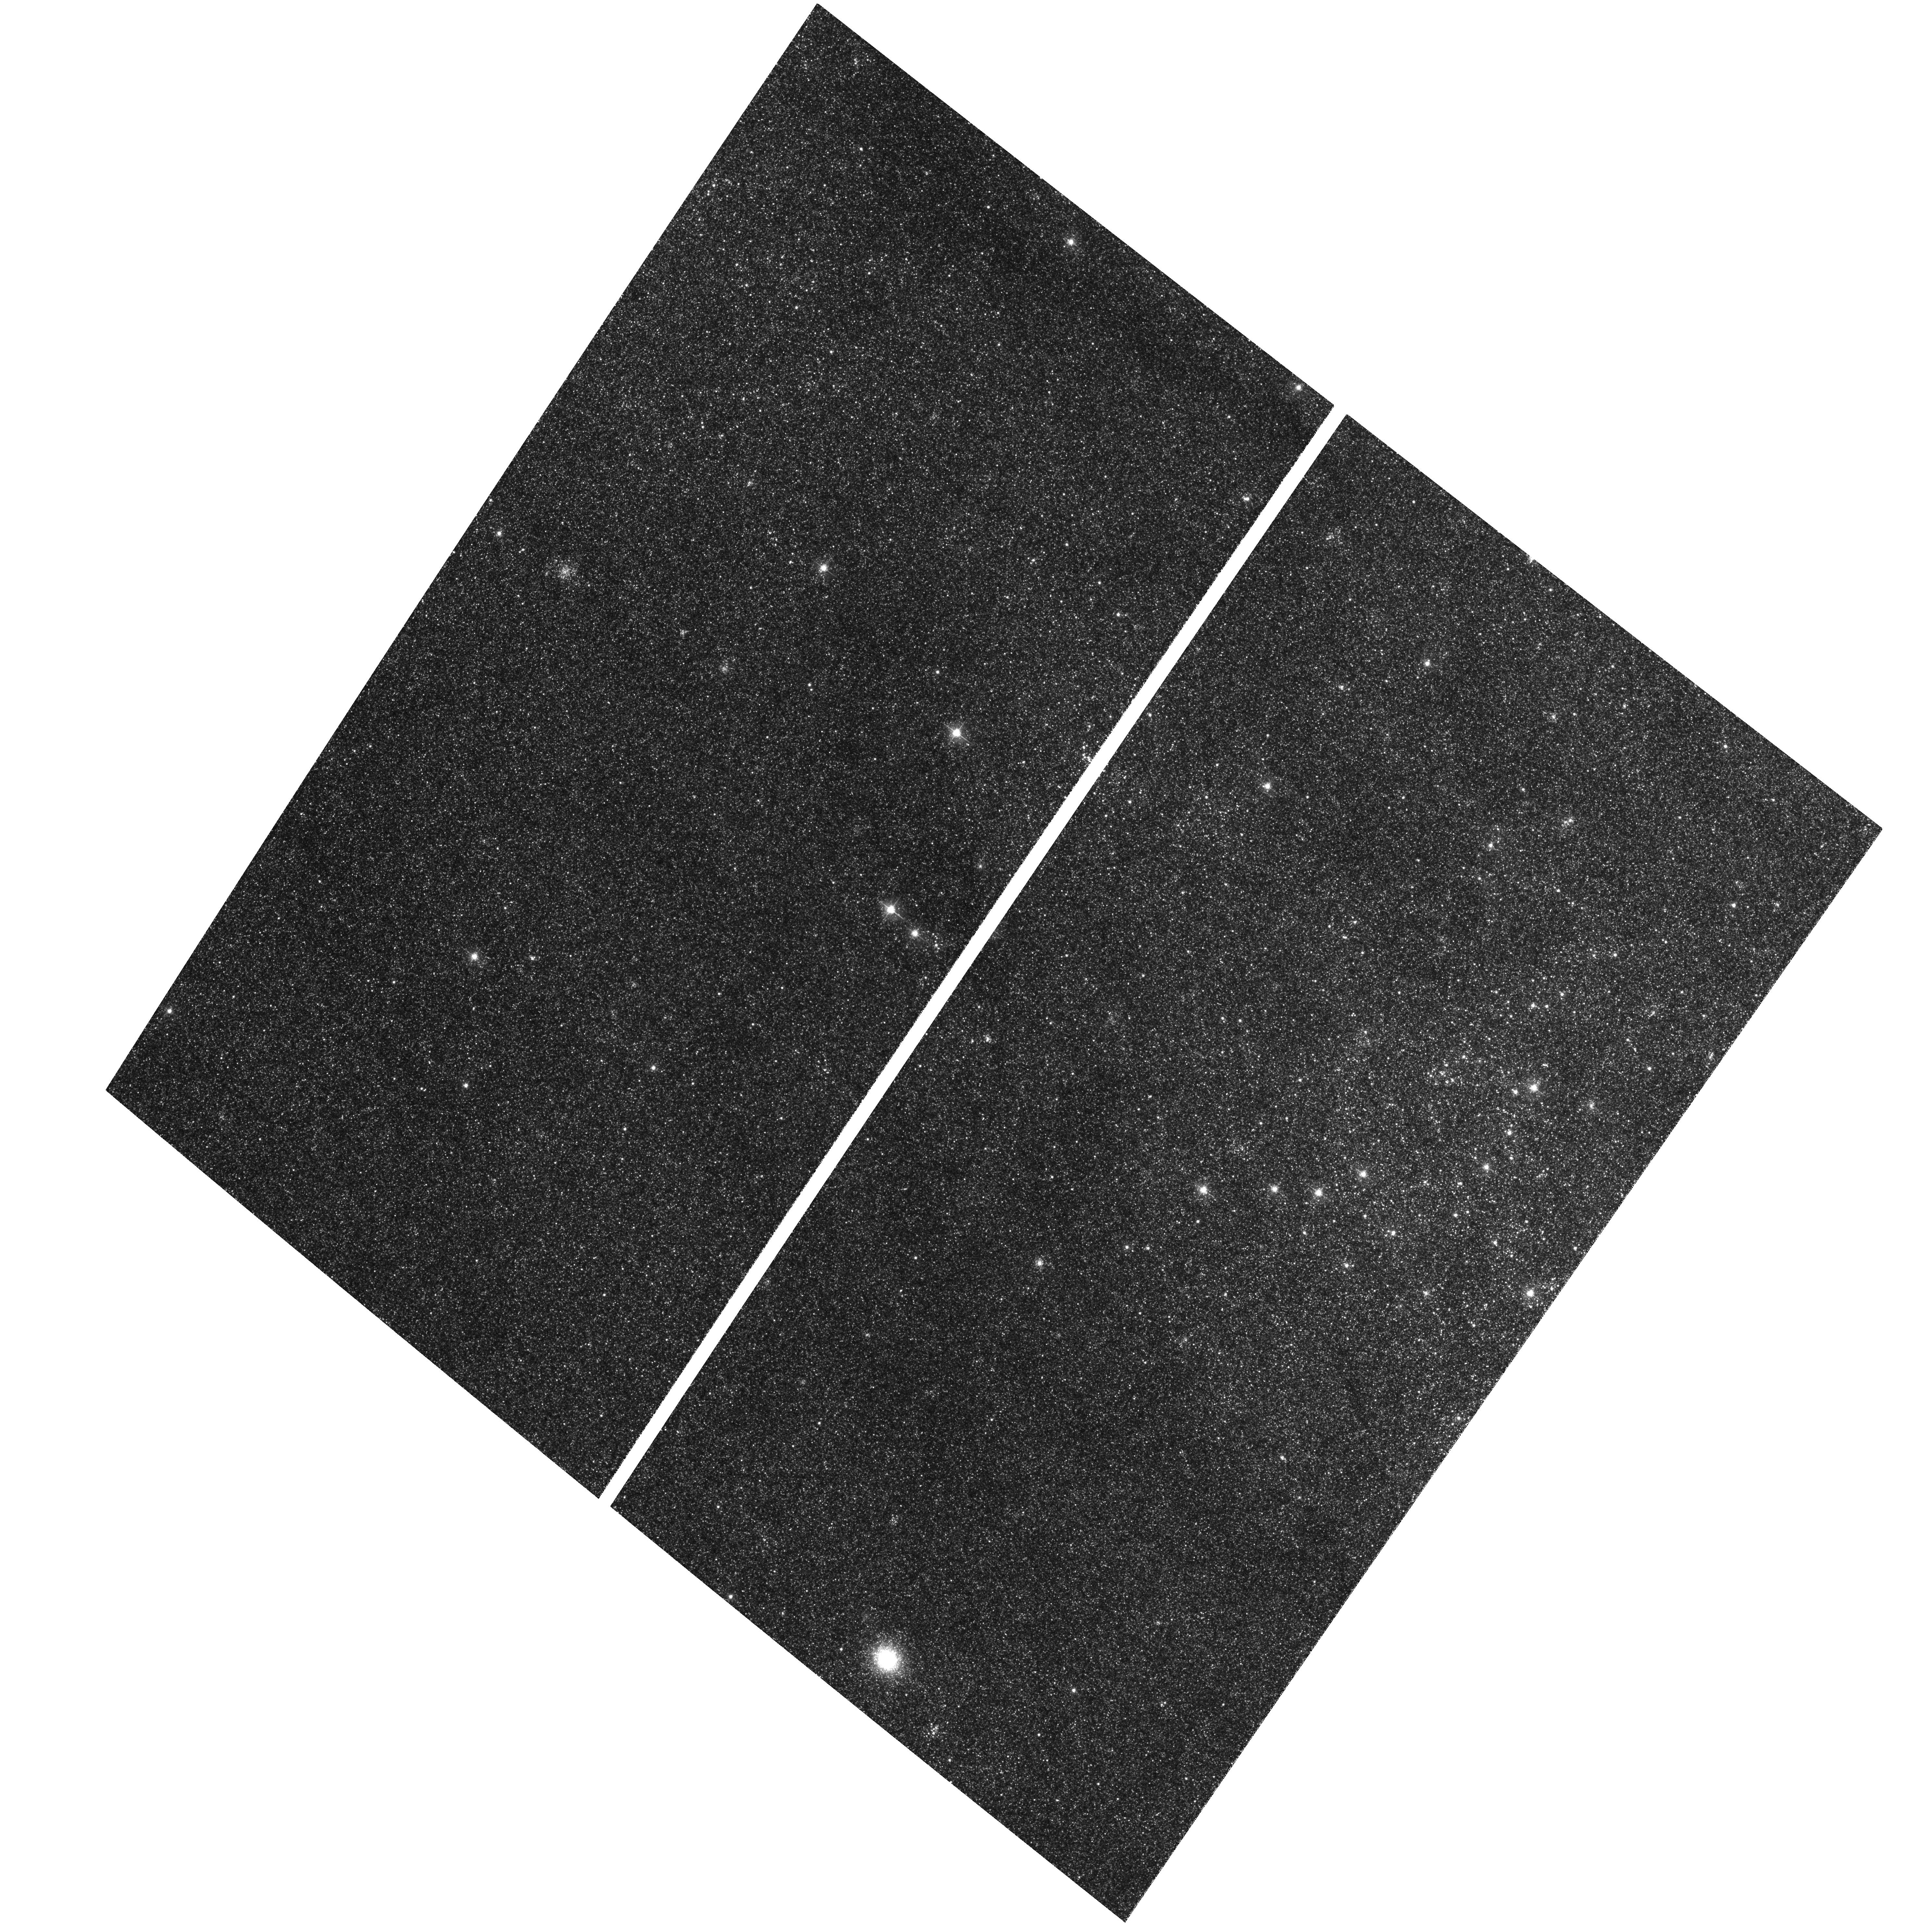
Target: M31-B14-F04-WFC
Instrument: ACS/WFC
Filter: F475W
Exposure: 32 min
Observation ID: hst_12072_01_acs_wfc_f475w_jbf901

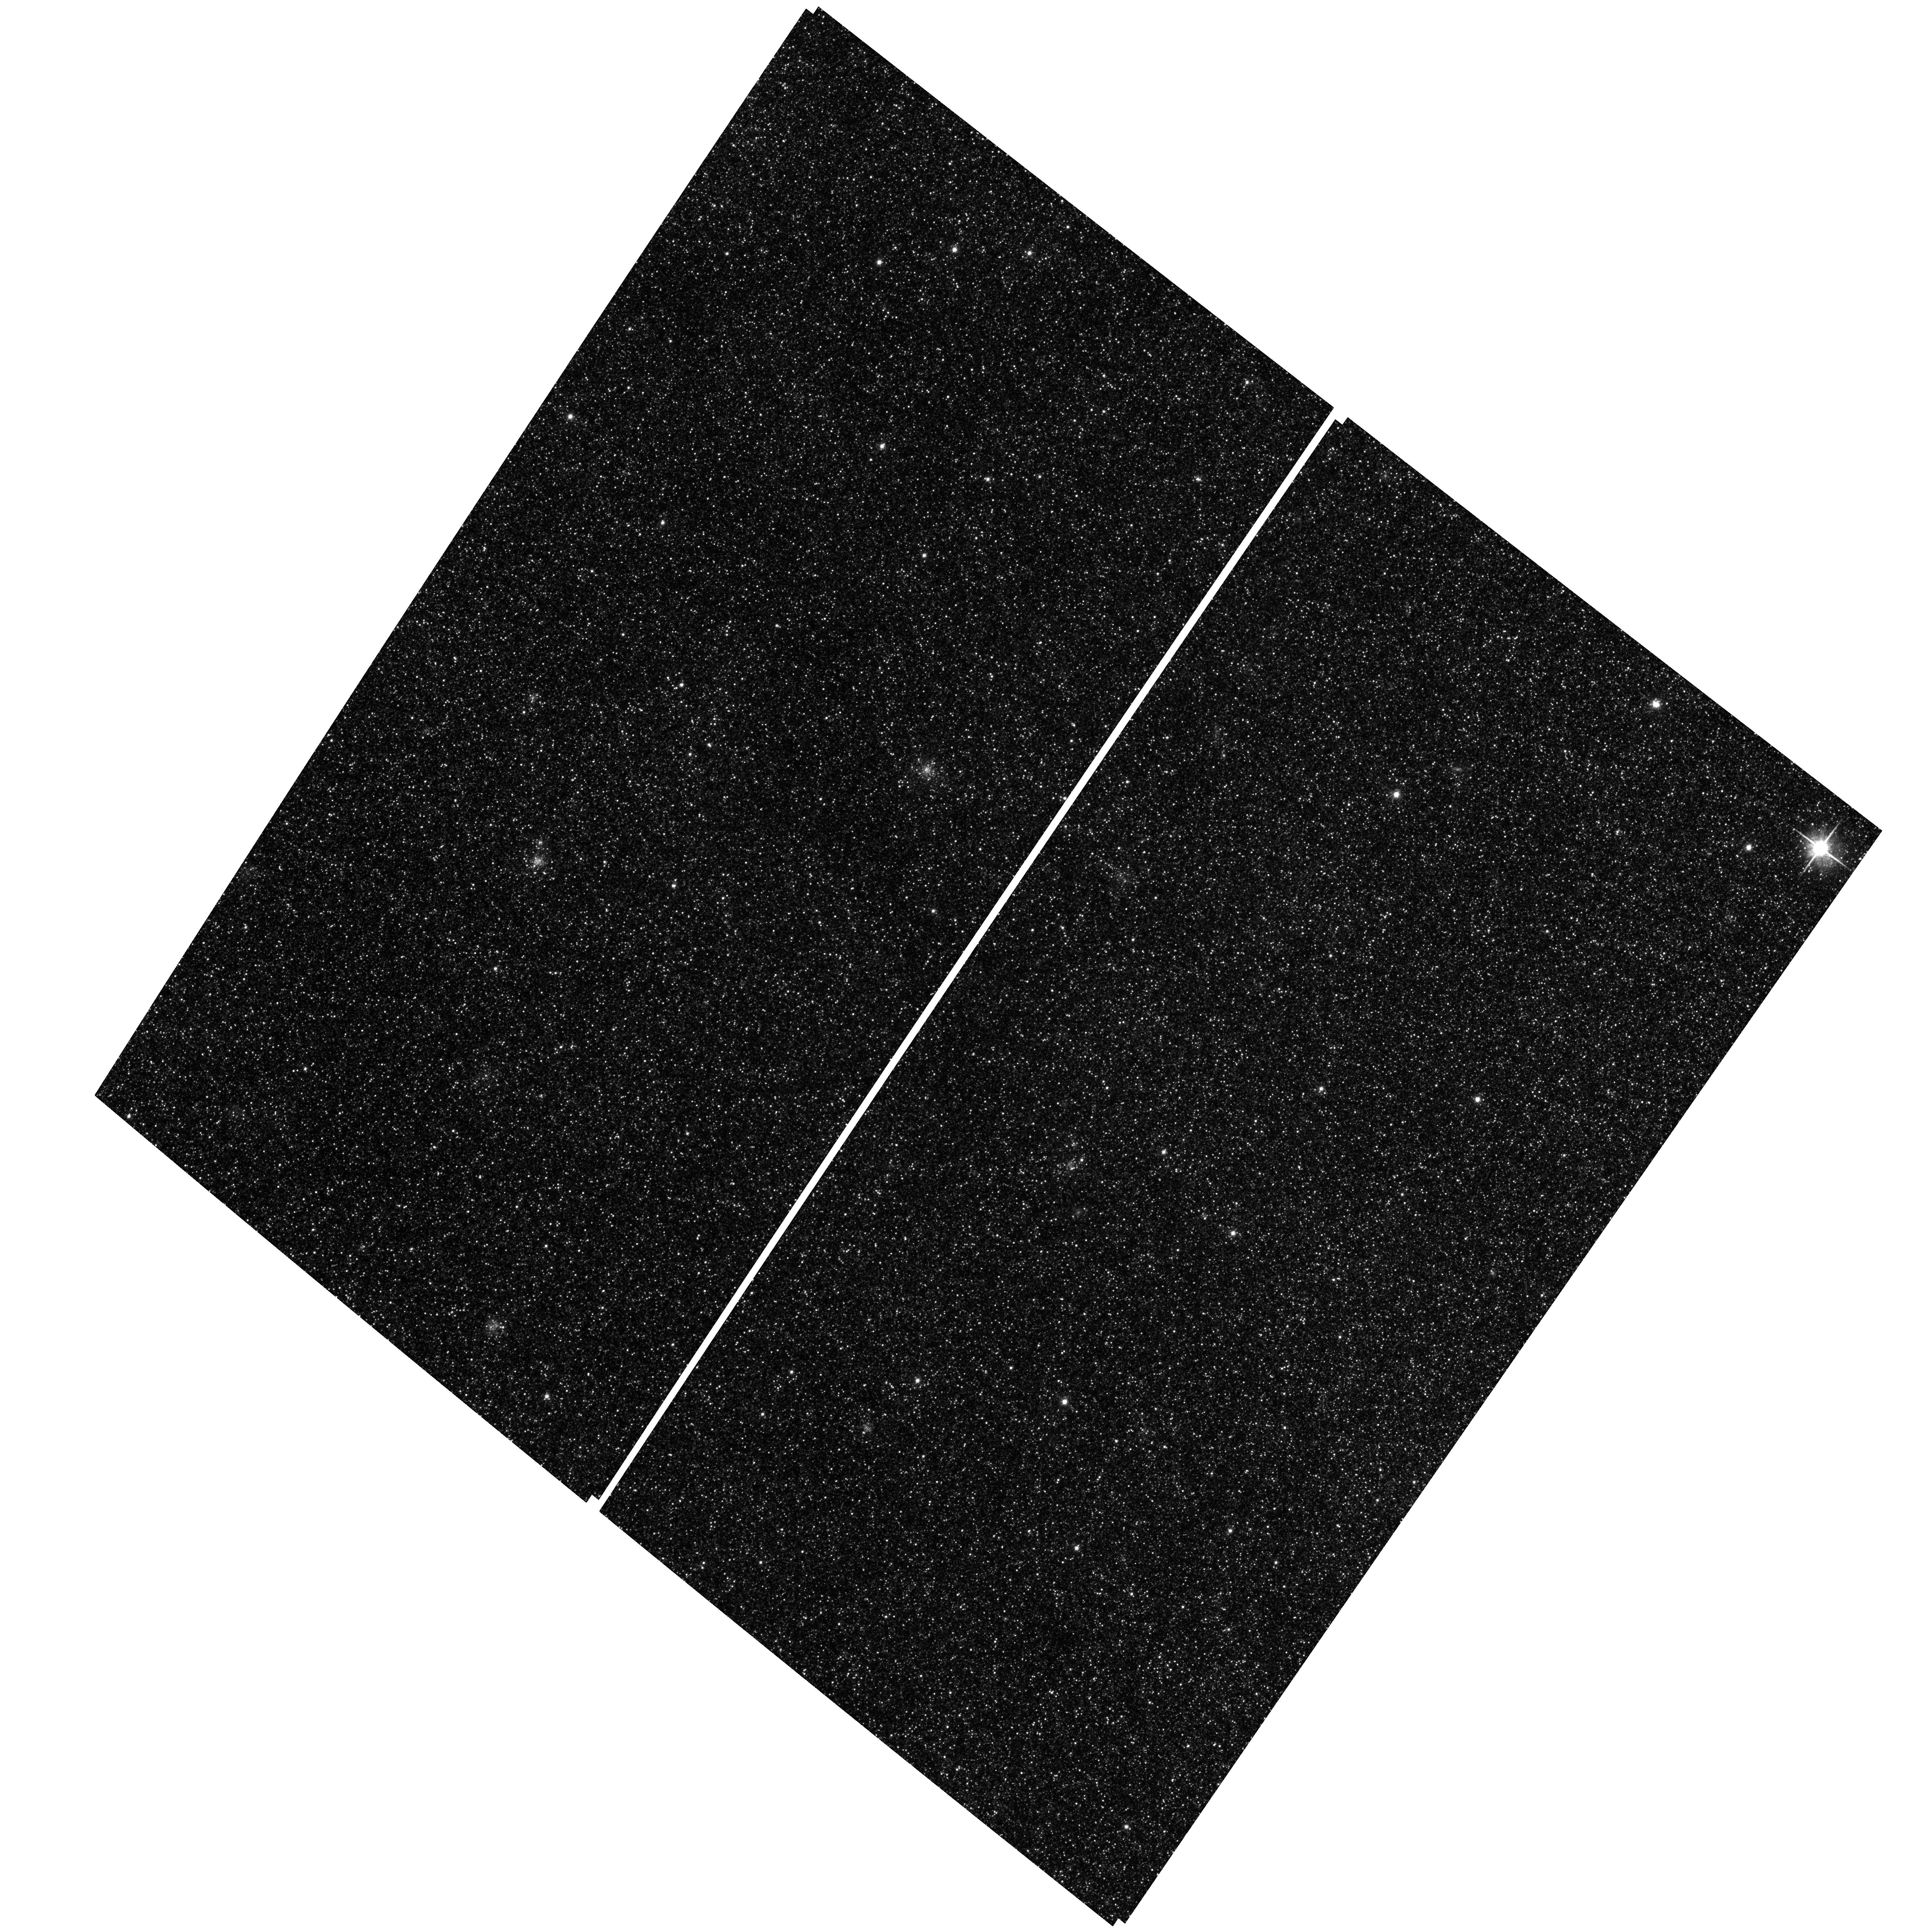
Target: M31-B14-F17-WFC
Instrument: ACS/WFC
Filter: F814W
Exposure: 29 min
Observation ID: hst_12072_14_acs_wfc_f814w_jbf914

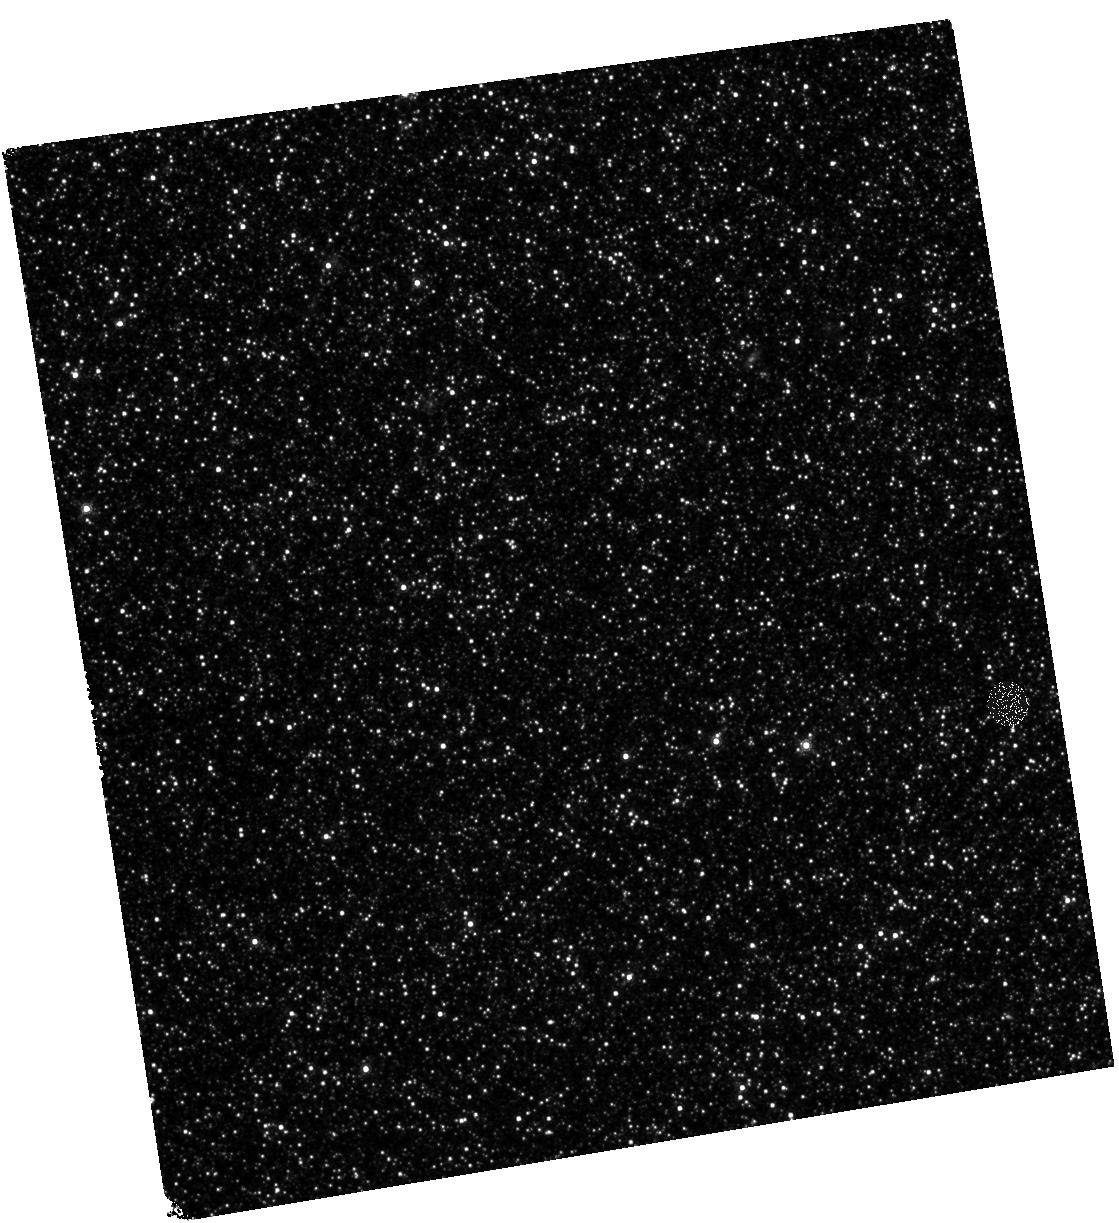
Target: M31-B14-F11-IR
Instrument: WFC3/IR
Filter: F160W
Exposure: 27 min
Observation ID: hst_12072_11_wfc3_ir_f160w_ibf911

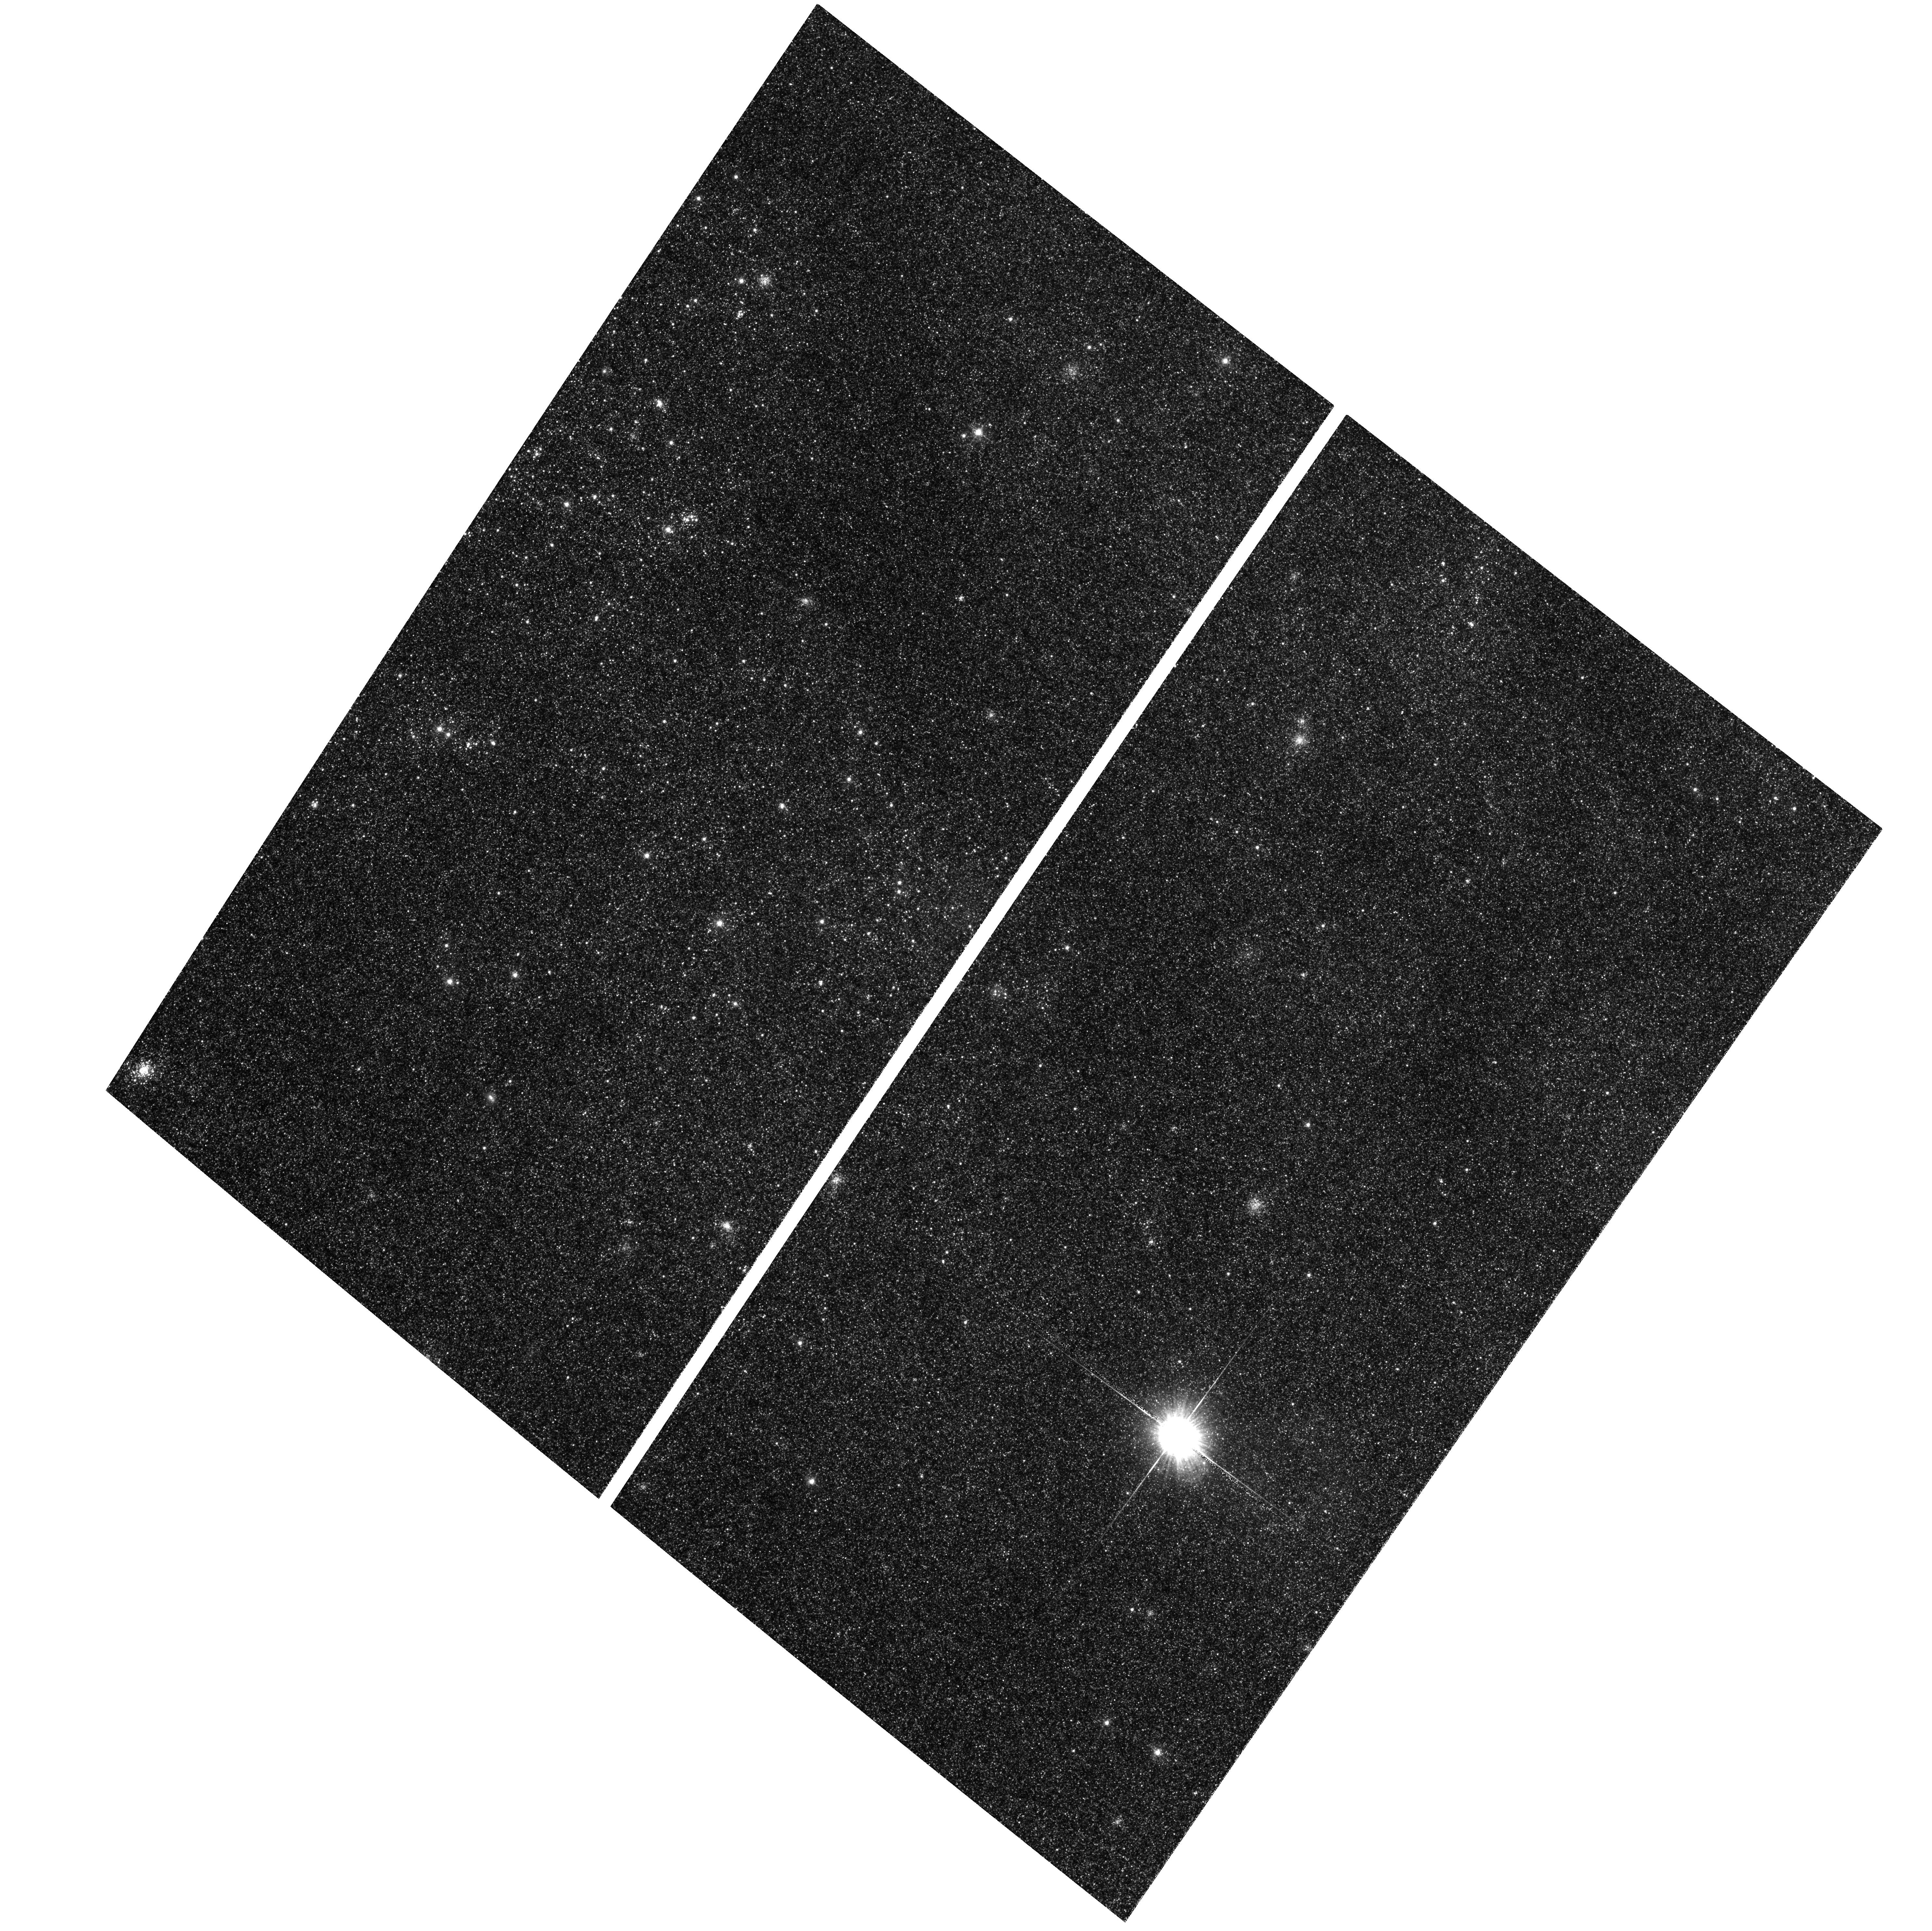
Target: M31-B14-F16-WFC
Instrument: ACS/WFC
Filter: F475W
Exposure: 32 min
Observation ID: hst_12072_13_acs_wfc_f475w_jbf913

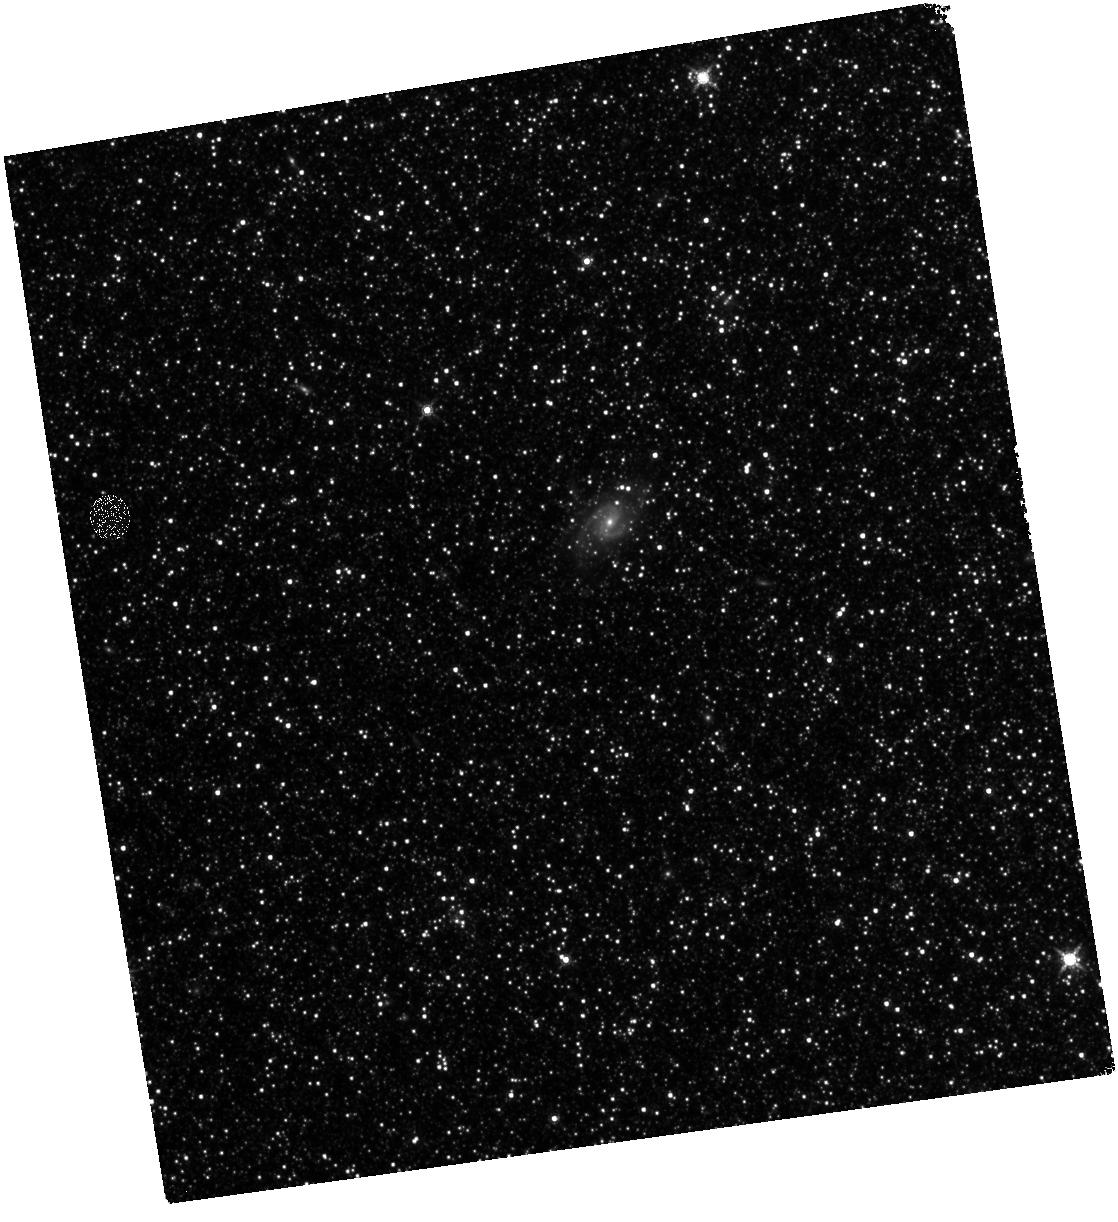
Target: M31-B14-F07-IR
Instrument: WFC3/IR
Filter: F160W
Exposure: 28 min
Observation ID: hst_12072_07_wfc3_ir_f160w_ibf907

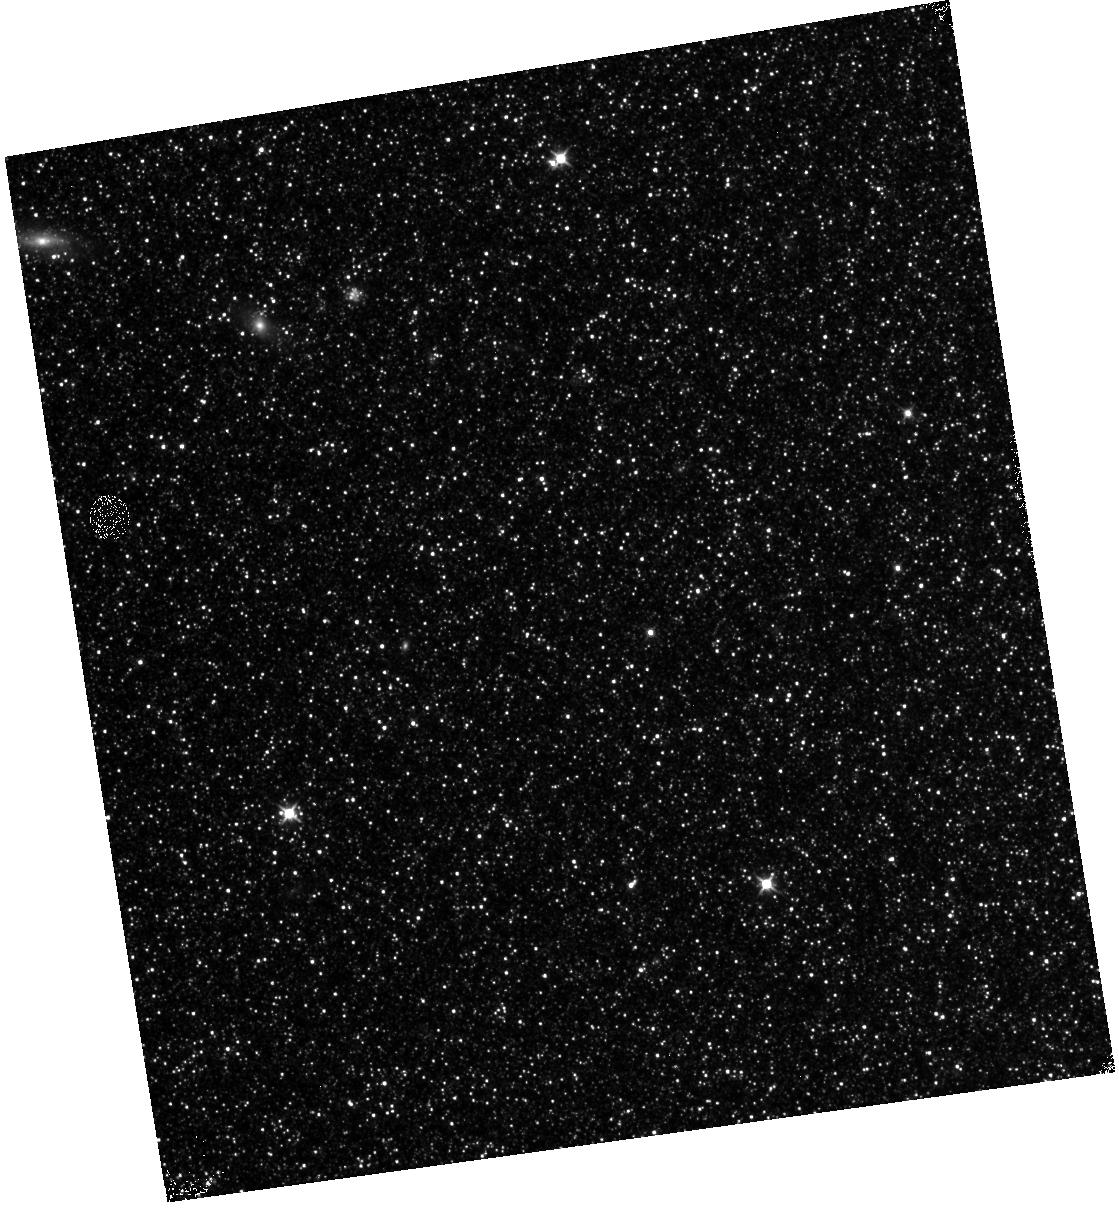
Target: M31-B14-F03-IR
Instrument: WFC3/IR
Filter: F110W
Exposure: 13 min
Observation ID: hst_12072_03_wfc3_ir_f110w_ibf903

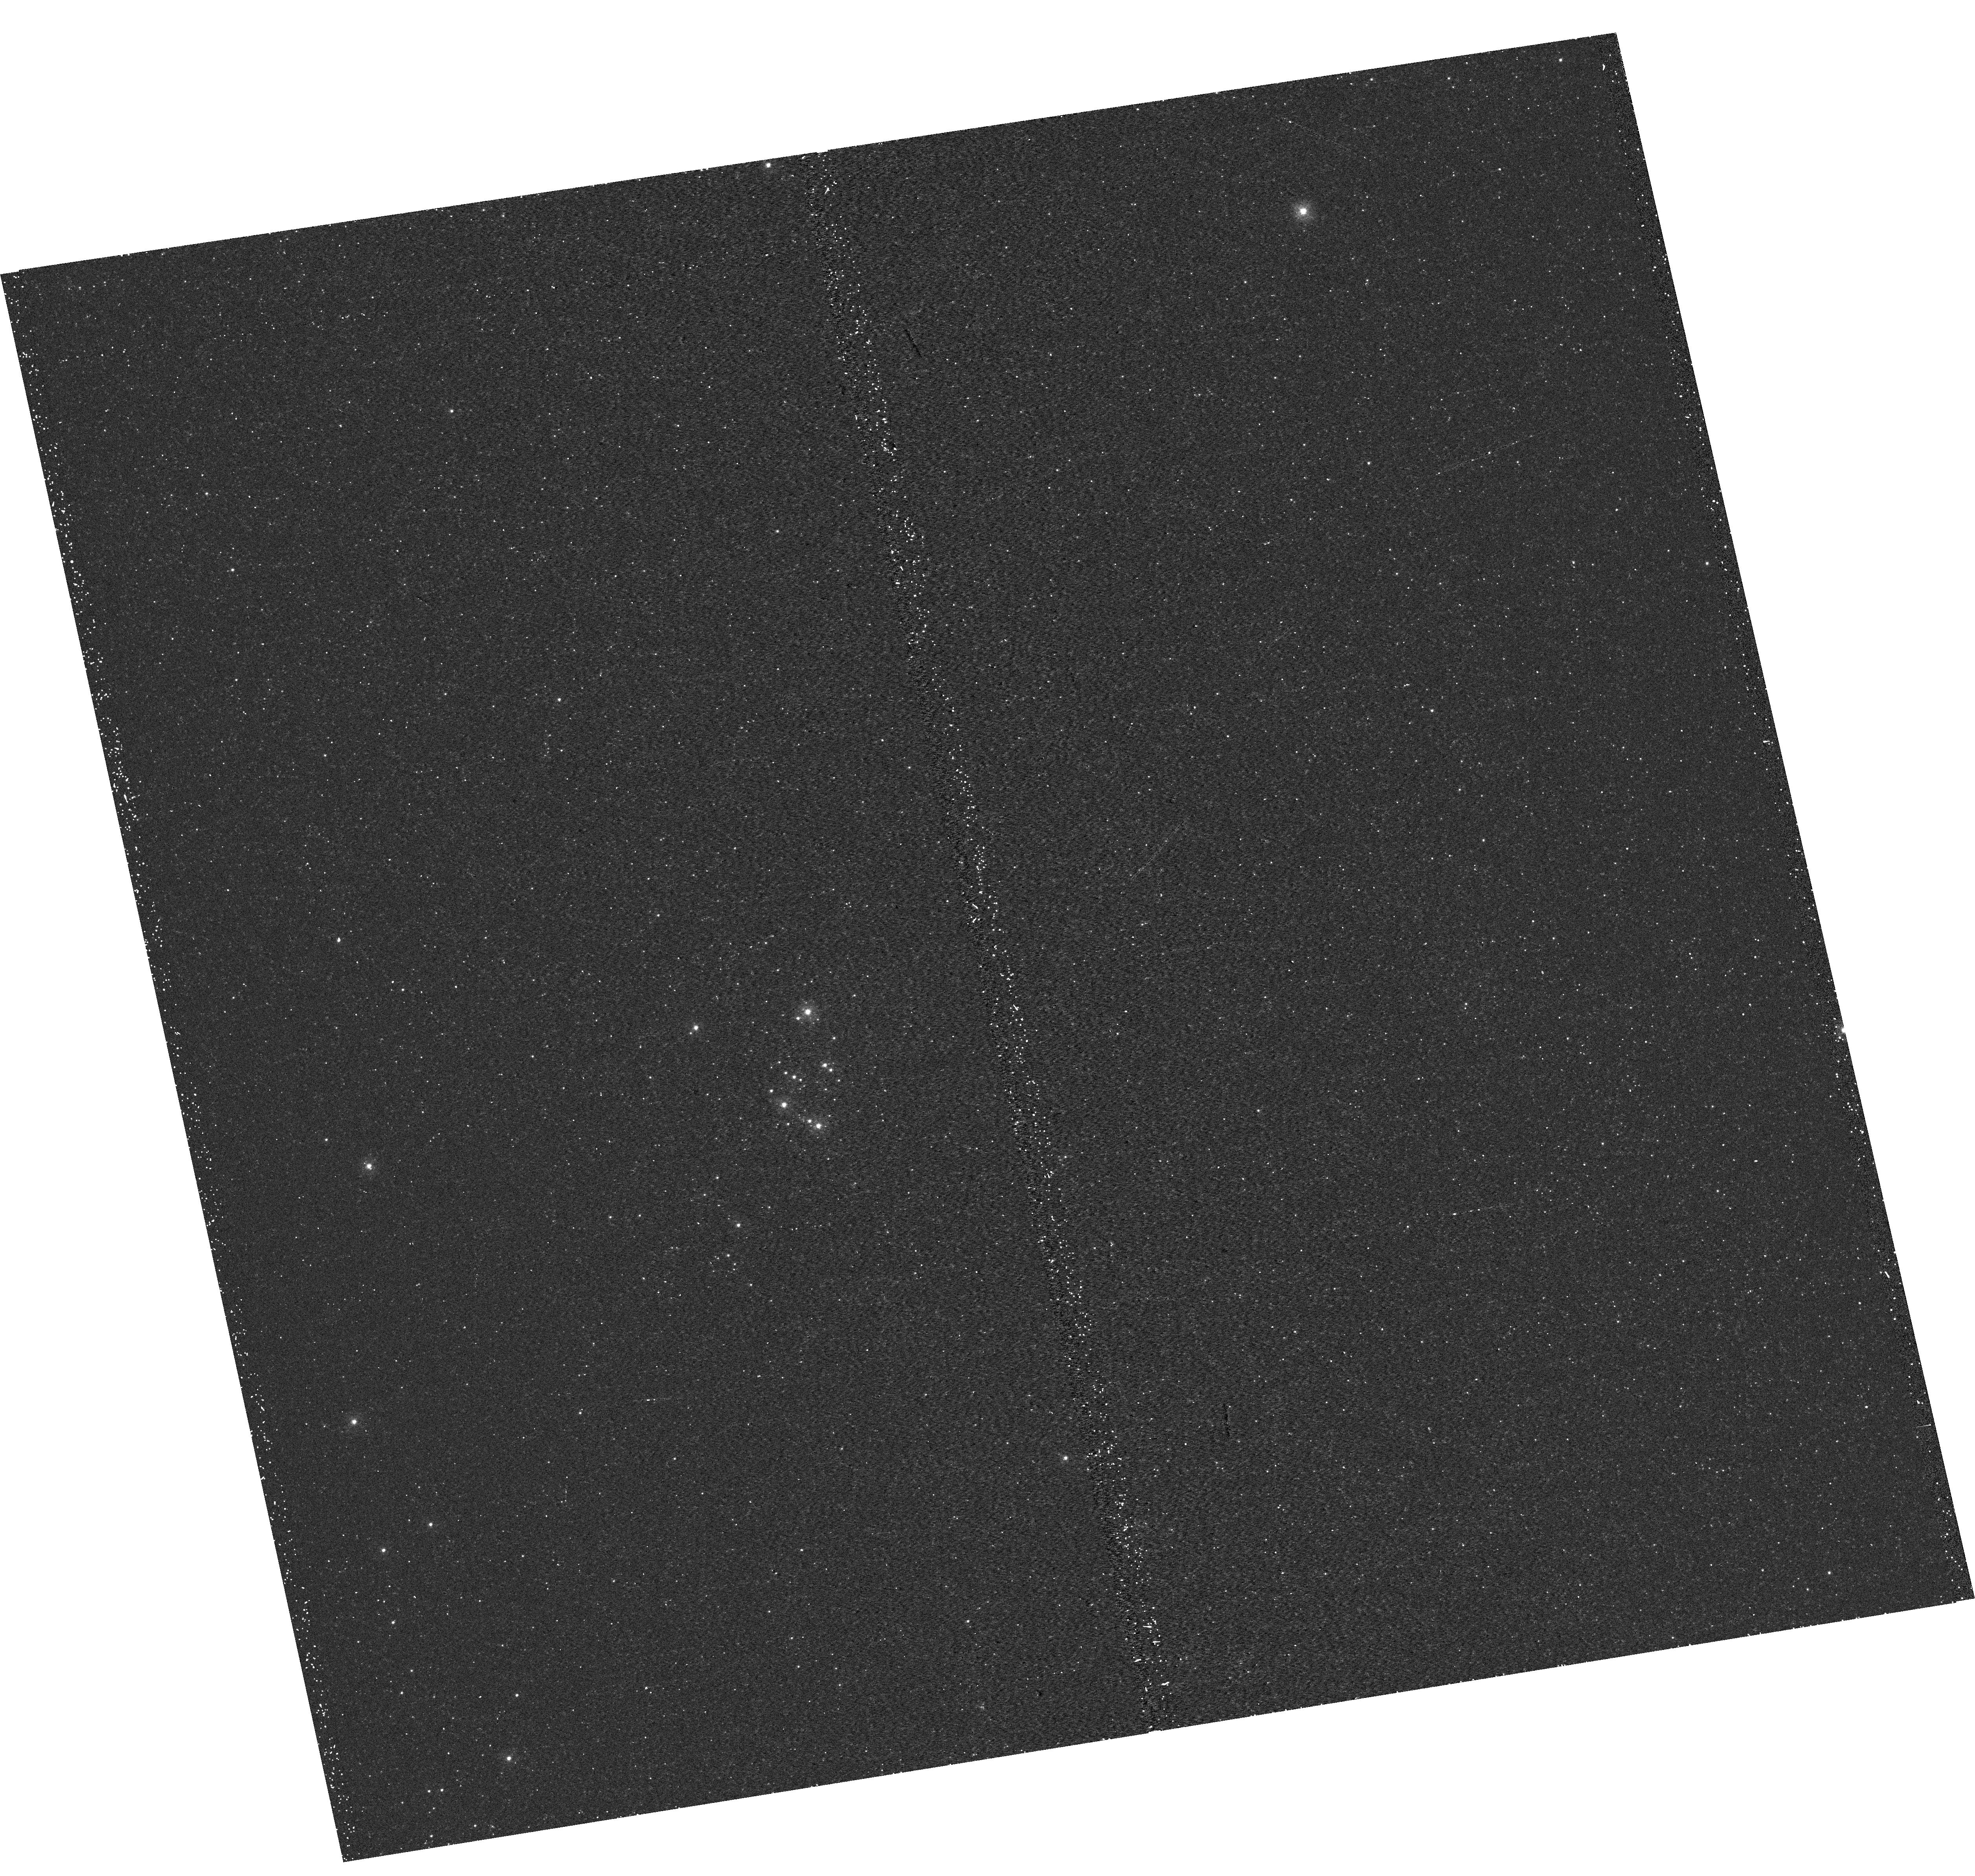
Target: M31-B14-F02-UVIS
Instrument: WFC3/UVIS
Filter: F275W
Exposure: 17 min
Observation ID: hst_12072_02_wfc3_uvis_f275w_ibf902

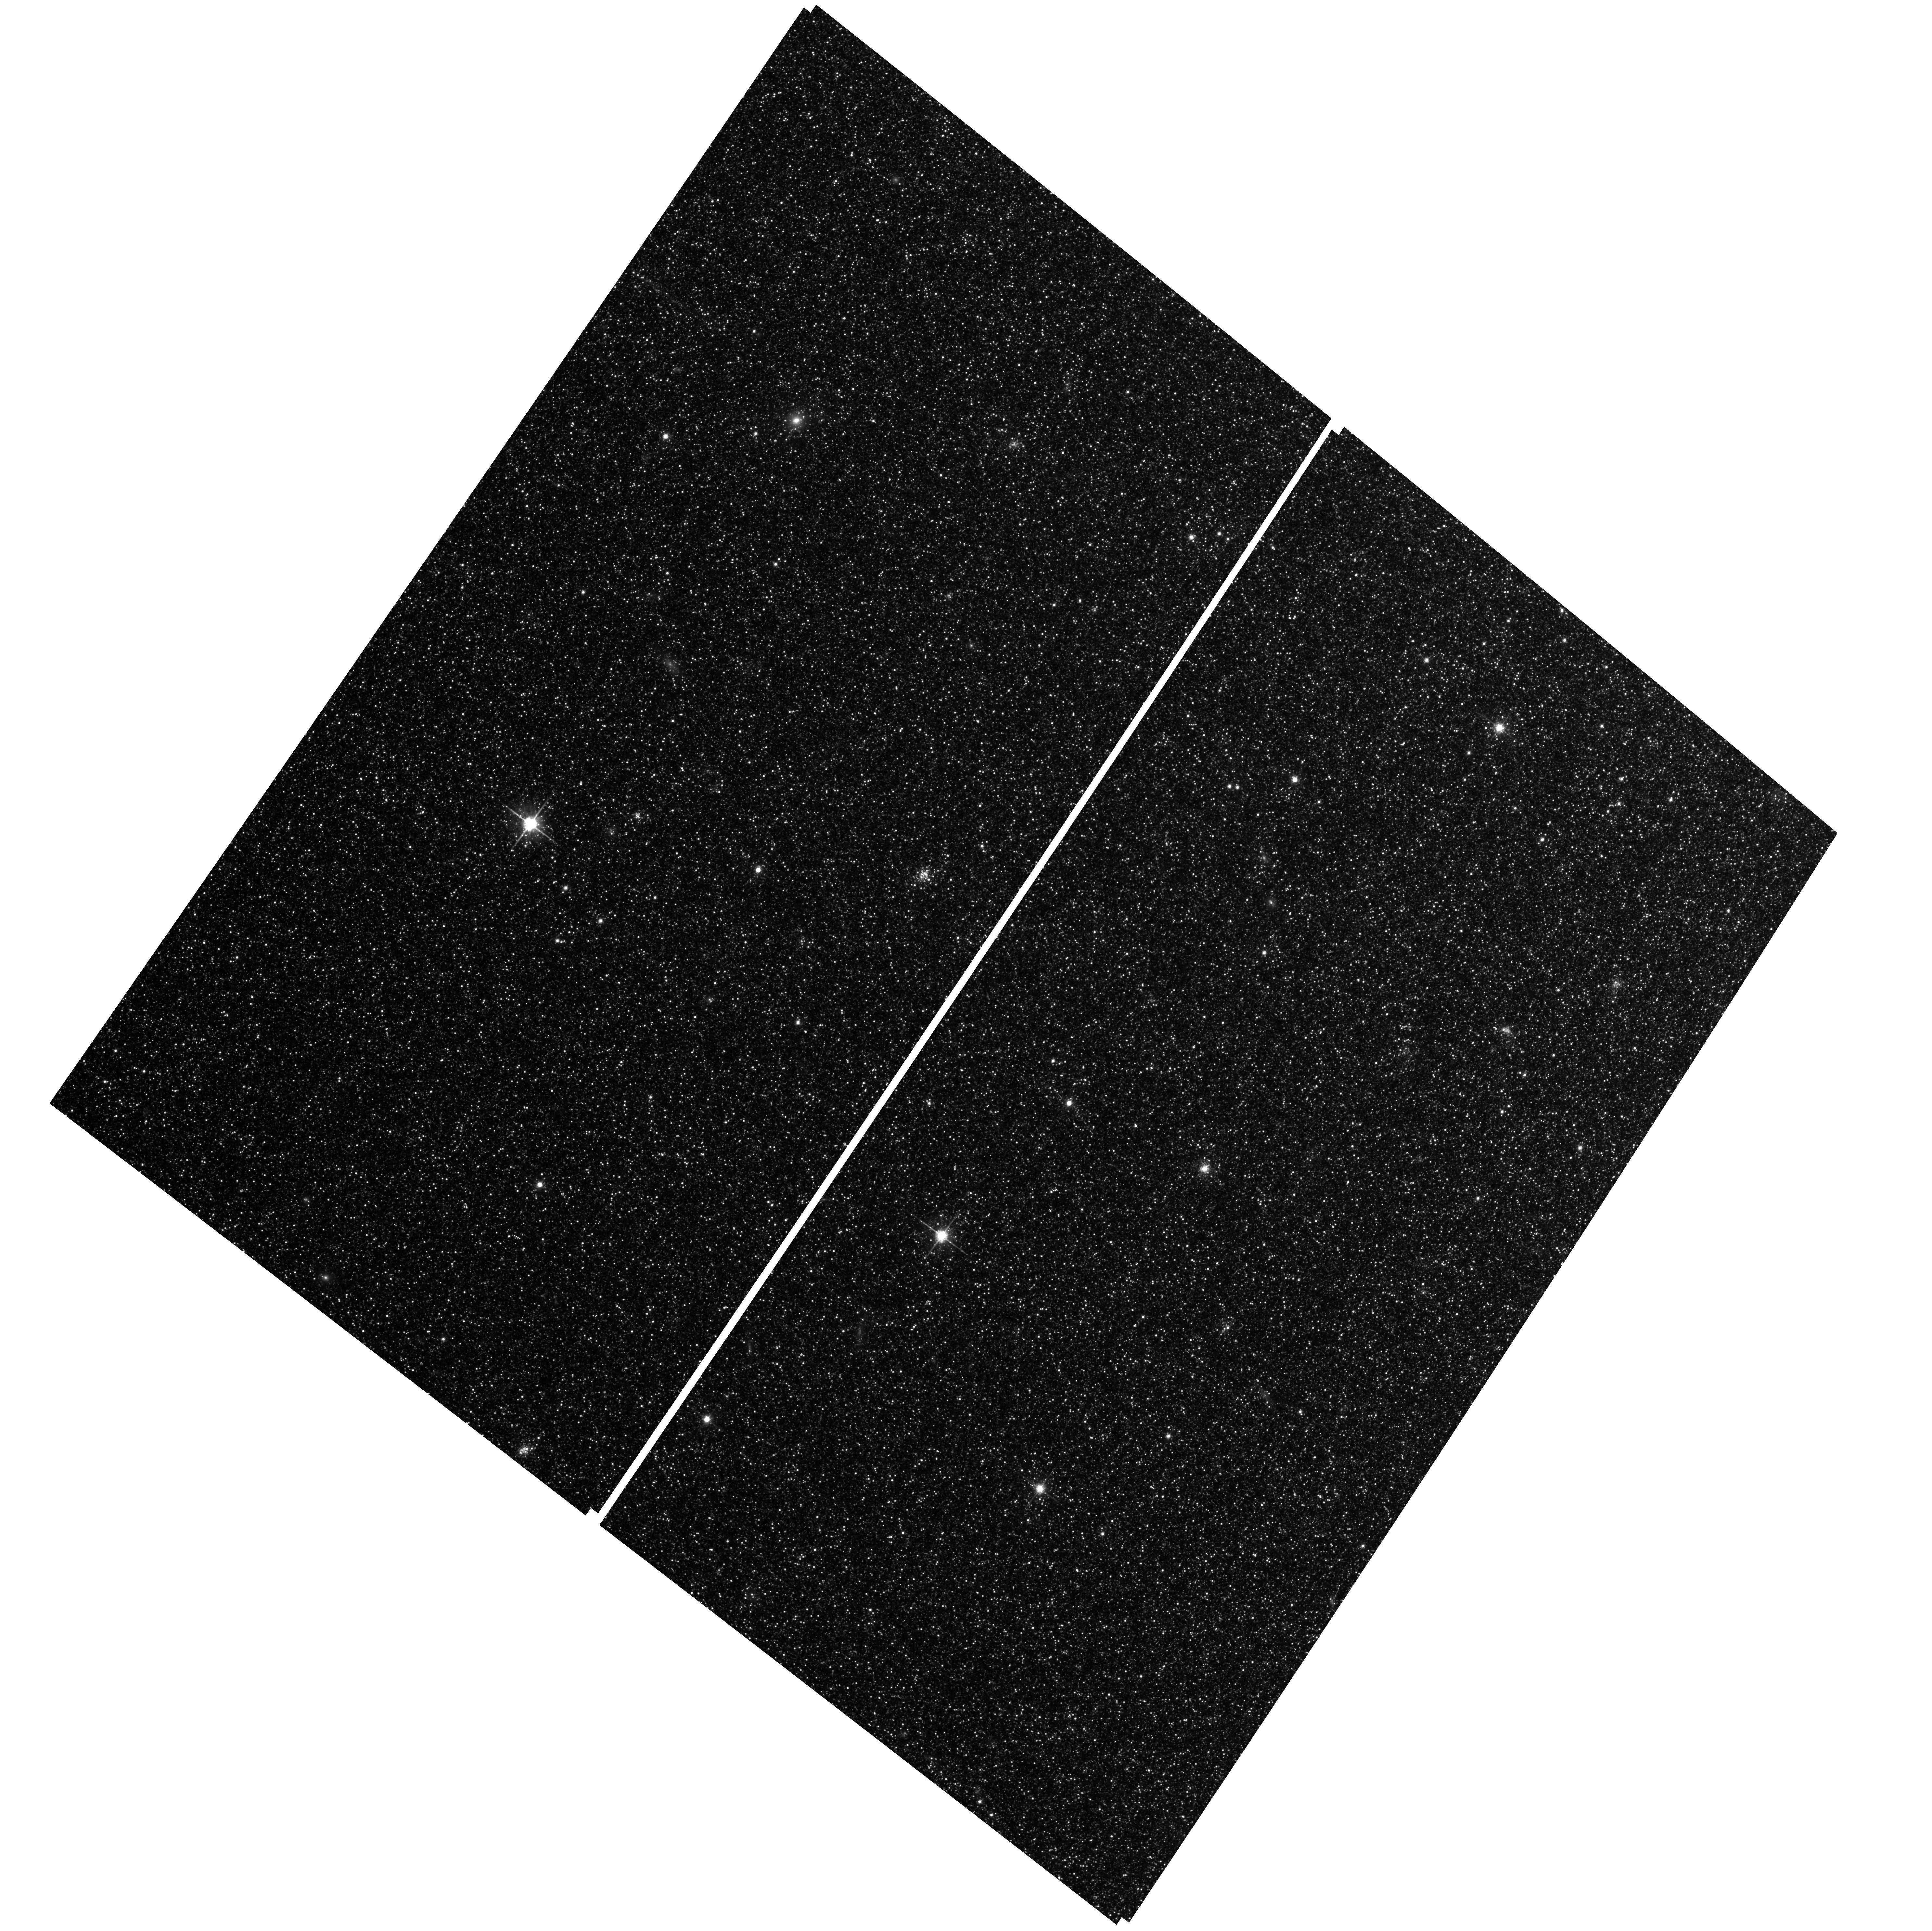
Target: M31-B14-F15-WFC
Instrument: ACS/WFC
Filter: F814W
Exposure: 25 min
Observation ID: hst_12072_18_acs_wfc_f814w_jbf918

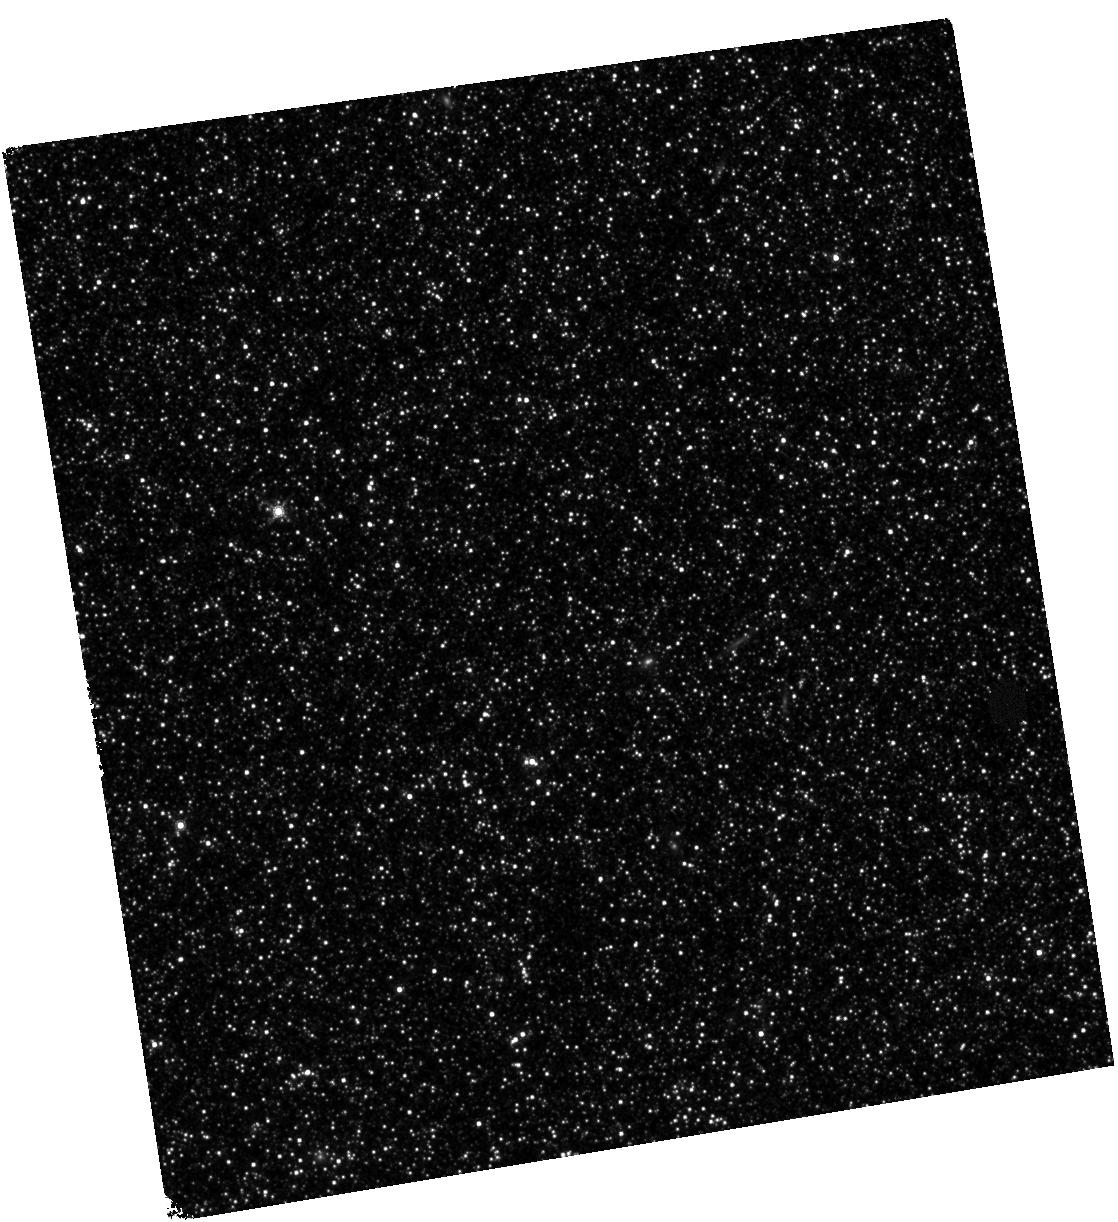
Target: M31-B14-F12-IR
Instrument: WFC3/IR
Filter: F160W
Exposure: 27 min
Observation ID: hst_12072_12_wfc3_ir_f160w_ibf912

A Panchromatic Hubble Andromeda Treasury - I (PI: Dalcanton, Julianne)

We propose to image the north east quadrant of M31 to deep limits in the UV, optical, and near-IR. HST imaging should resolve the galaxy into more than 100 million stars, all with common distances and foreground extinctions. UV through NIR stellar photometry (F275W, F336W with WFC3/UVIS, F475W and F814W with ACS/WFC, and F110W and F160W with WFC3/NIR) will provide effective temperatures for a wide range of spectral types, while simultaneously mapping M31's extinction. Our central science drivers are to: understand high-mass variations in the stellar IMF as a function of SFR intensity and metallicity; capture the spatially-resolved star formation history of M31; study a vast sample of stellar clusters with a range of ages and metallicities. These are central to understanding stellar evolution and clustered star formation; constraining ISM energetics; and understanding the counterparts and environments of transient objects (novae, SNe, variable stars, x-ray sources, etc.). As its legacy, this survey adds M31 to the Milky Way and Magellanic Clouds as a fundamental calibrator of stellar evolution and star-formation processes for understanding the stellar populations of distant galaxies. Effective exposure times are 977s in F275W, 1368s in F336W, 4040s in F475W, 4042s in F814W, 699s in F110W, and 1796s in F160W, including short exposures to avoid saturation of bright sources. These depths will produce photon-limited images in the UV. Images will be crowding-limited in the optical and NIR, but will reach below the red clump at all radii. The images will reach the Nyquist sampling limit in F160W, F475W, and F814W.